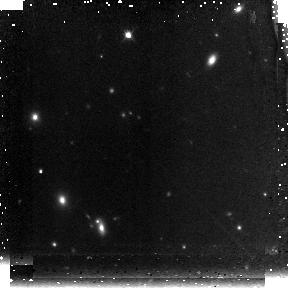
Target: GRB050904
Instrument: NICMOS/NIC3
Filter: F160W
Exposure: 43 min
Observation ID: n9ix12010

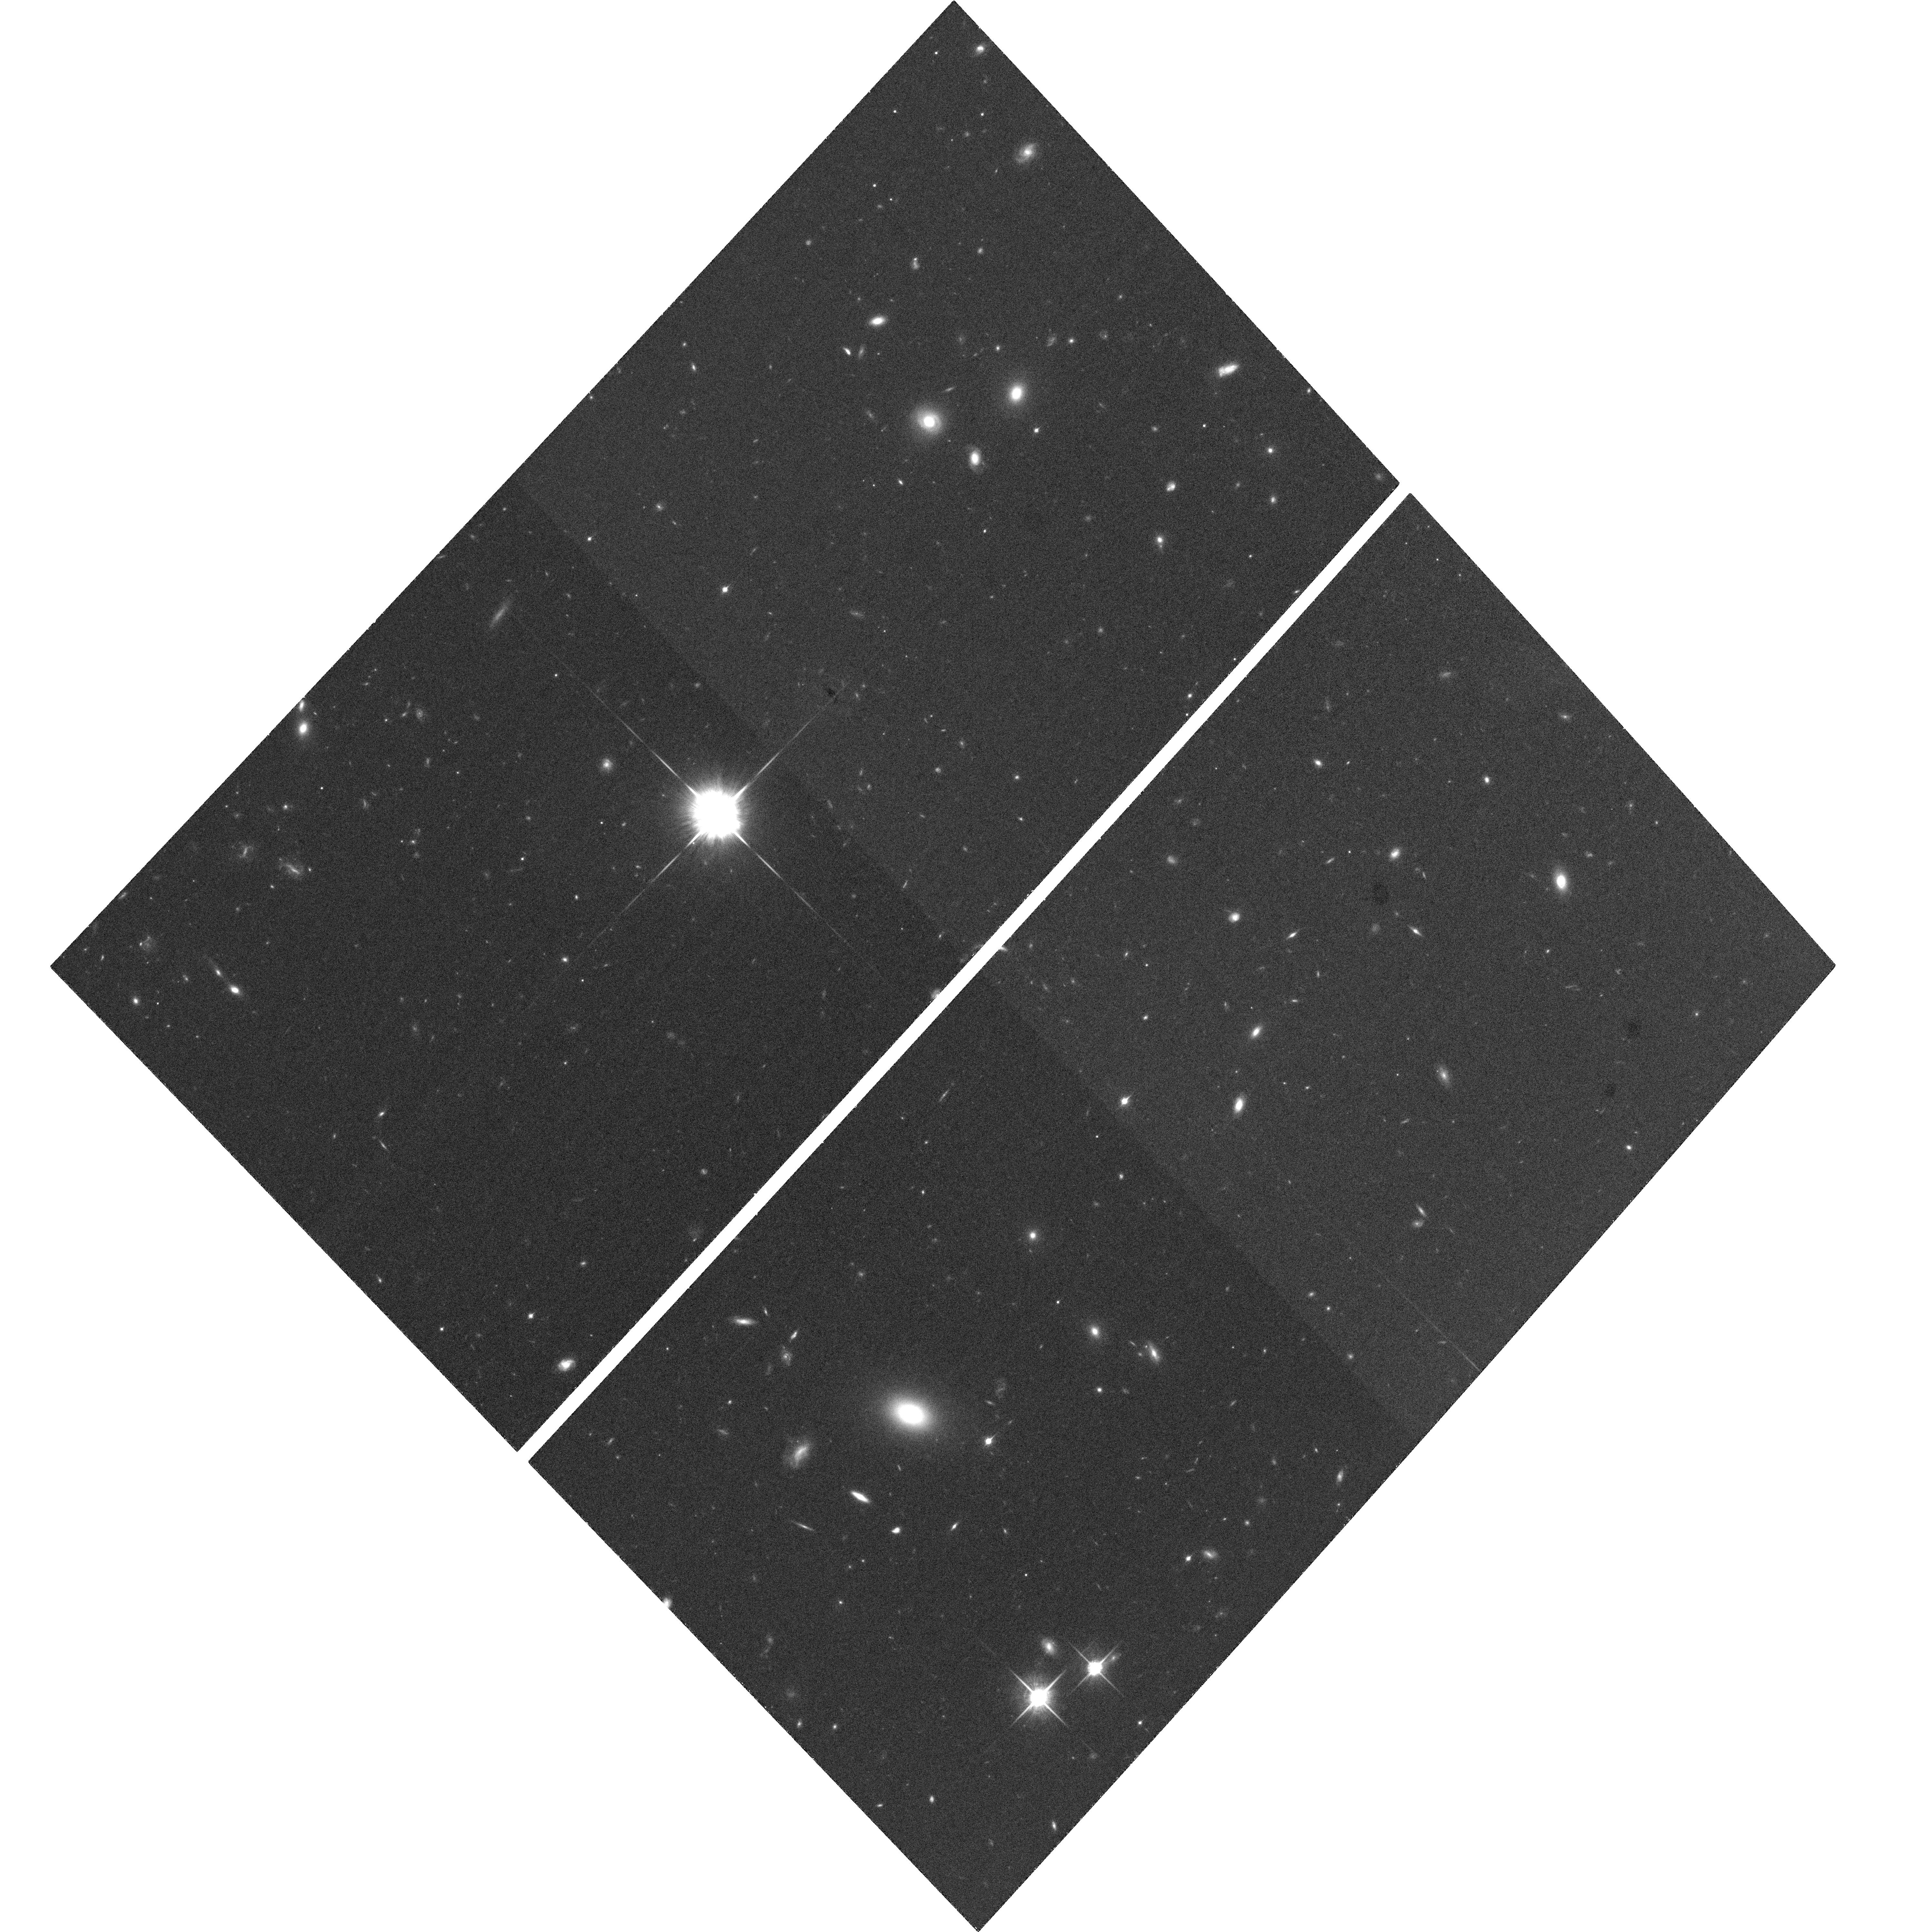
Target: GRB050904
Instrument: ACS/WFC
Filter: F850LP
Exposure: 1.2 h
Observation ID: hst_10616_10_acs_wfc_f850lp_j9ix10

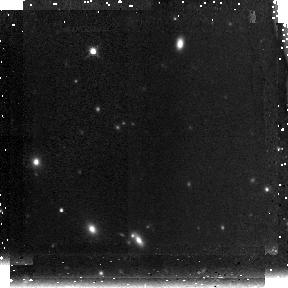
Target: GRB050904
Instrument: NICMOS/NIC3
Filter: F160W
Exposure: 43 min
Observation ID: n9ix09030

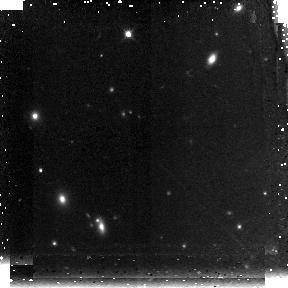
Target: GRB050904
Instrument: NICMOS/NIC3
Filter: F160W
Exposure: 43 min
Observation ID: n9ix11010

Gotcha Using Swift GRBs to Pinpoint the Highest Redshift Galaxies (PI: Berger, Edo)

While there is convincing evidence that the Universe was re-ionized between redshifts of 6.5 and 15, the role of galaxies in this process is still not understood. Several star-forming galaxies at z~6 have been identified in recent deep, narrow-field surveys, but the expensive observations along with cosmic variance and contamination make it difficult to assess their contribution to re-ionization. Moreover, the detection of galaxies at z>7 is exceedingly difficult even with the Hubble UDF or cluster lensing. Significant progress can be made using gamma-ray bursts (GRBs) localized with the now-operational Swift satellite, which is capable of detecting bursts out to z>10. GRBs have the advantage of being an uncontaminated signpost for star-formation, and their afterglows are sufficiently bright even at z>6 to allow photometric selection (via the Ly-alpha drop out technique) with 2-5 meter telescopes. Using our approved TOO programs at an extensive range of facilities (from 1-m robotic telescopes to Keck/Magellan), we can rapidly find afterglows at z>6 and easily distinguish them from dusty low redshift bursts. This approach is highly efficient compared to current techniques, especially at z>7. Here we request imaging with NICMOS (z>6), ACS (z~6), and Spitzer/IRAC to characterize the properties (SFR, age, morphology) of up to five galaxies located in this manner, and begin to address their role in re-ionization. These observations are requested as >2 month TOOs, allowing flexibility of scheduling and at the same time taking a unique and timely advantage of the exquisite performance of three of NASA's premier missions.